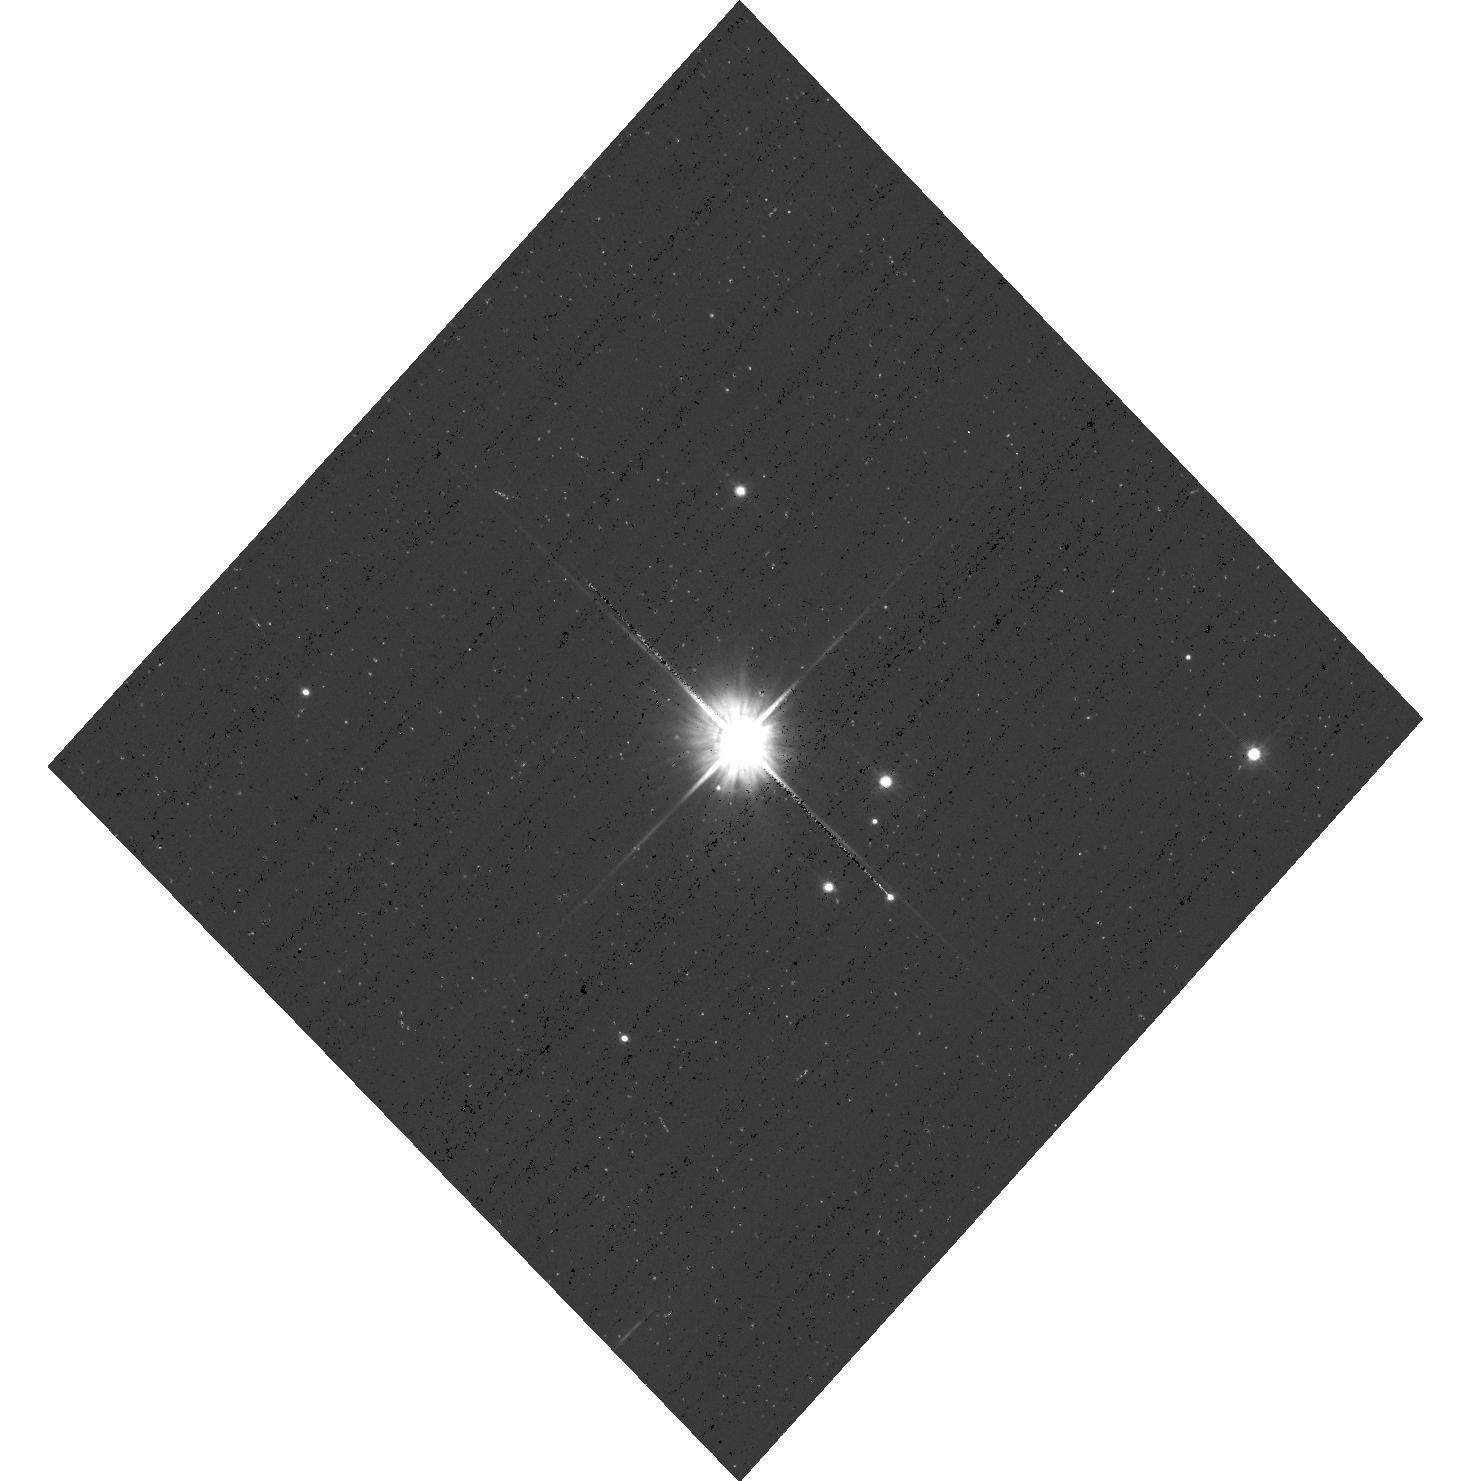
Target: G191B2B
Instrument: ACS/WFC
Filter: F606W
Exposure: 3 min
Observation ID: hst_12737_03_acs_wfc_f606w_jbvp03

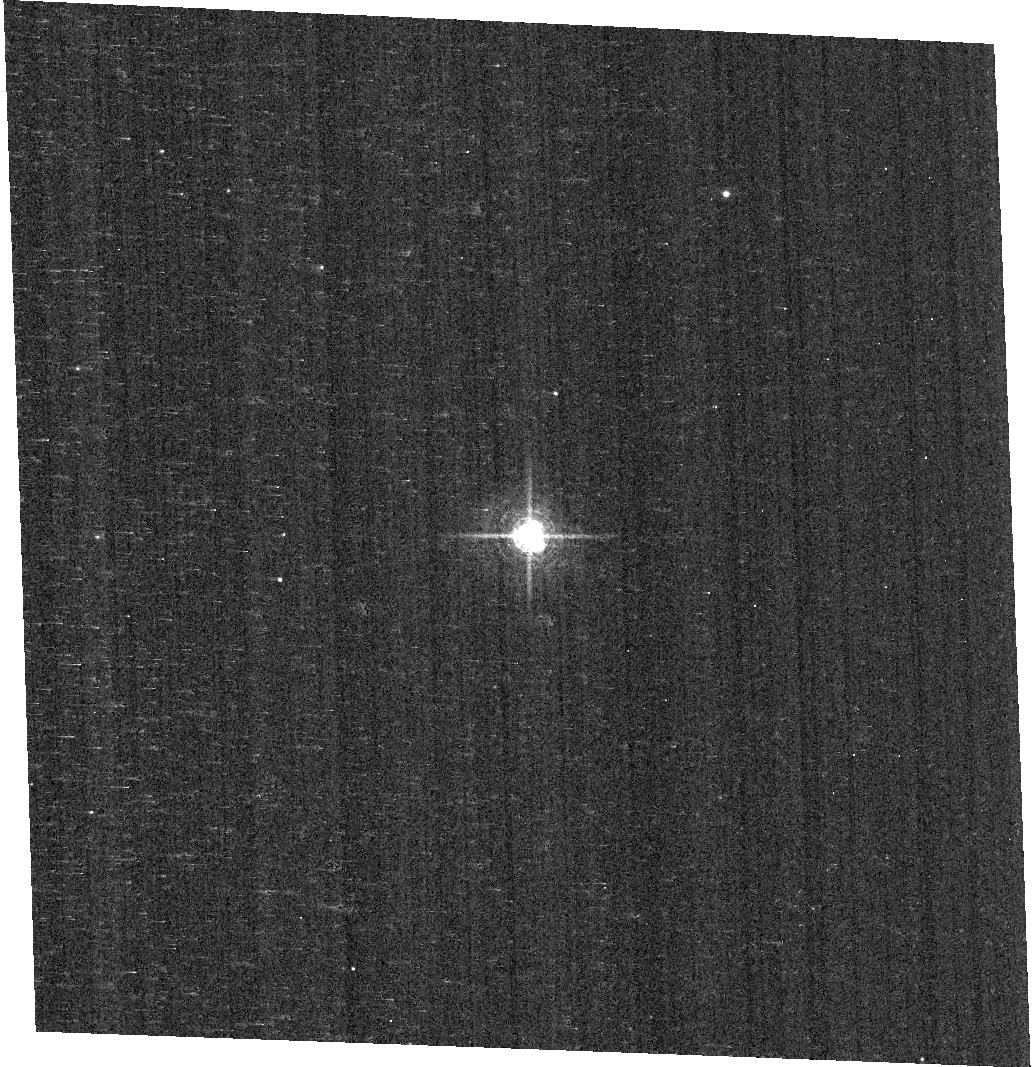
Target: KF06T2
Instrument: ACS/WFC
Filter: F658N
Exposure: 9 min
Observation ID: hst_12737_04_acs_wfc_f658n_jbvp04

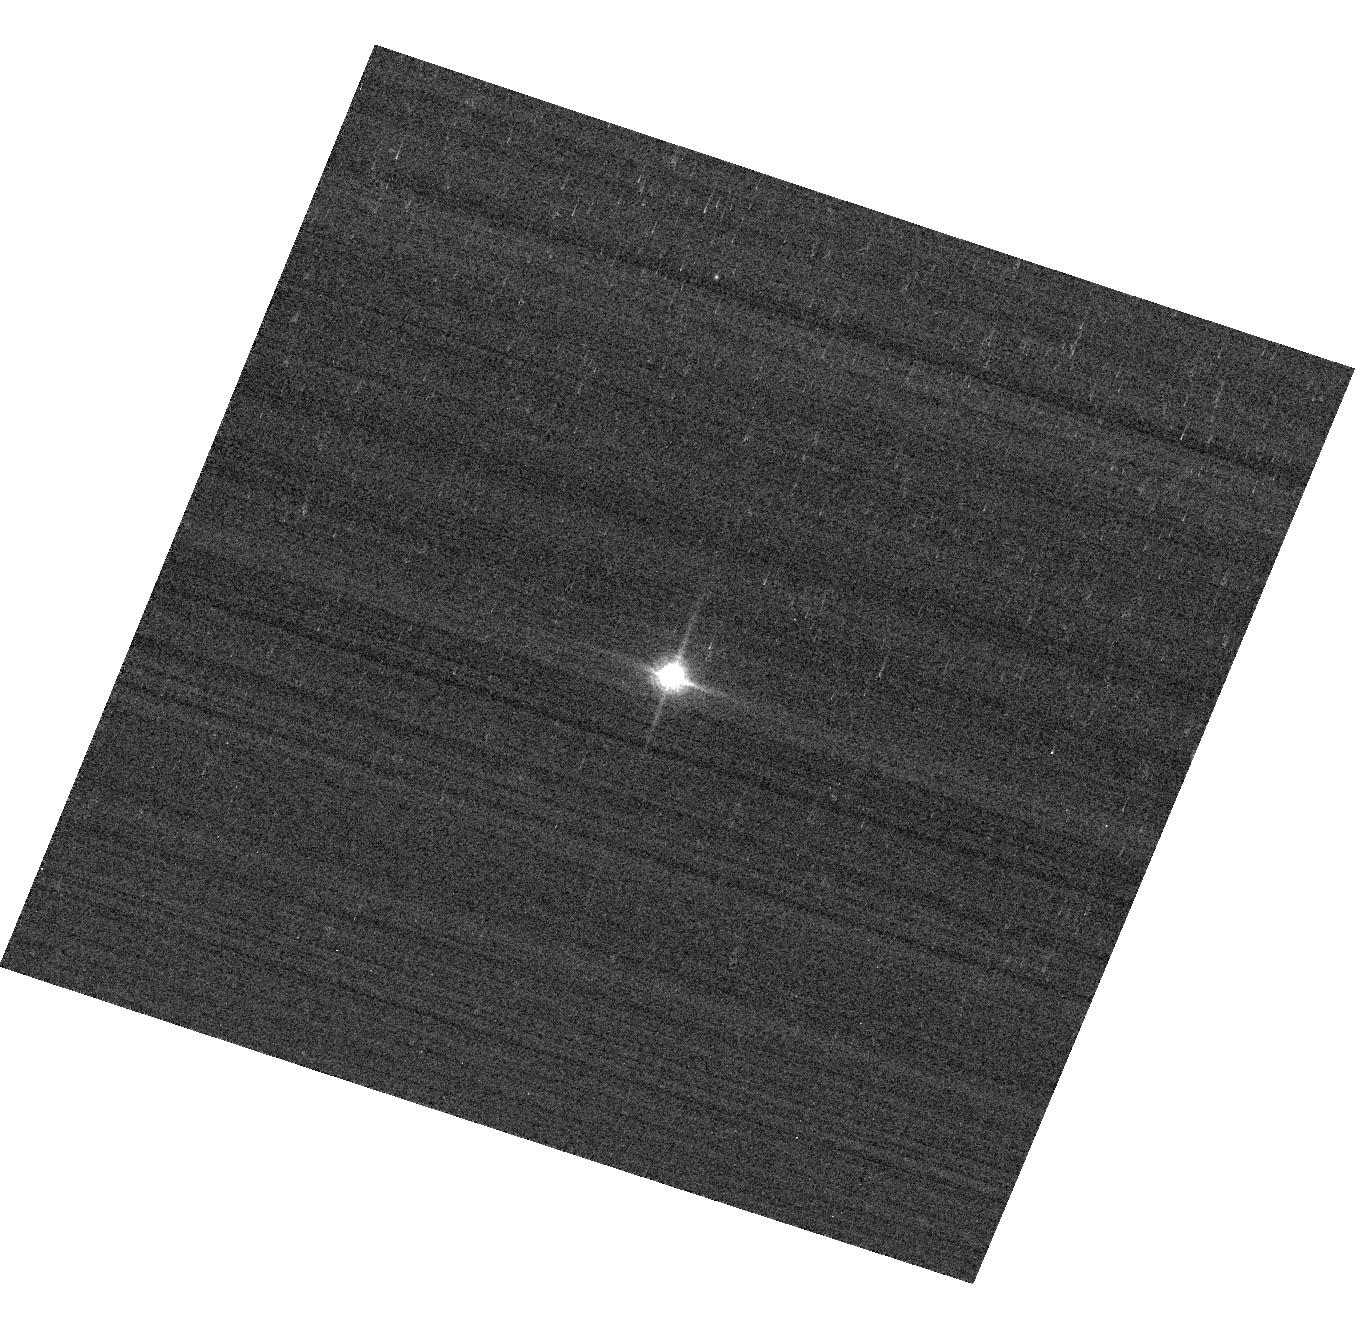
Target: GD153
Instrument: ACS/WFC
Filter: F850LP
Exposure: 1 min
Observation ID: hst_12737_02_acs_wfc_f850lp_jbvp02

ACS Photometric Cross-Calibration using Stellar Flux Standards (PI: Bohlin, Ralph C.)

Purposes: a) Measure the photometric repeatability and change in sensitivity with time. Single bright stars are a more precise and straightforward approach than trying to use the multitude of stars in 47 Tuc. b) Verify and refine the WFC photometric calibrations with visits to the 3 primary WD standard stars. c) Continue to investigate the ~1-2% discrepancy between the ACS and STIS flux calibrations (ACS ISR 2007-06) for different stellar effective temperature. The goal is to measure any filter bandpass shifts in ACS or rule out the possibility of shifts as the primary contributors to the ACS/STIS discrepancy for cool stars.